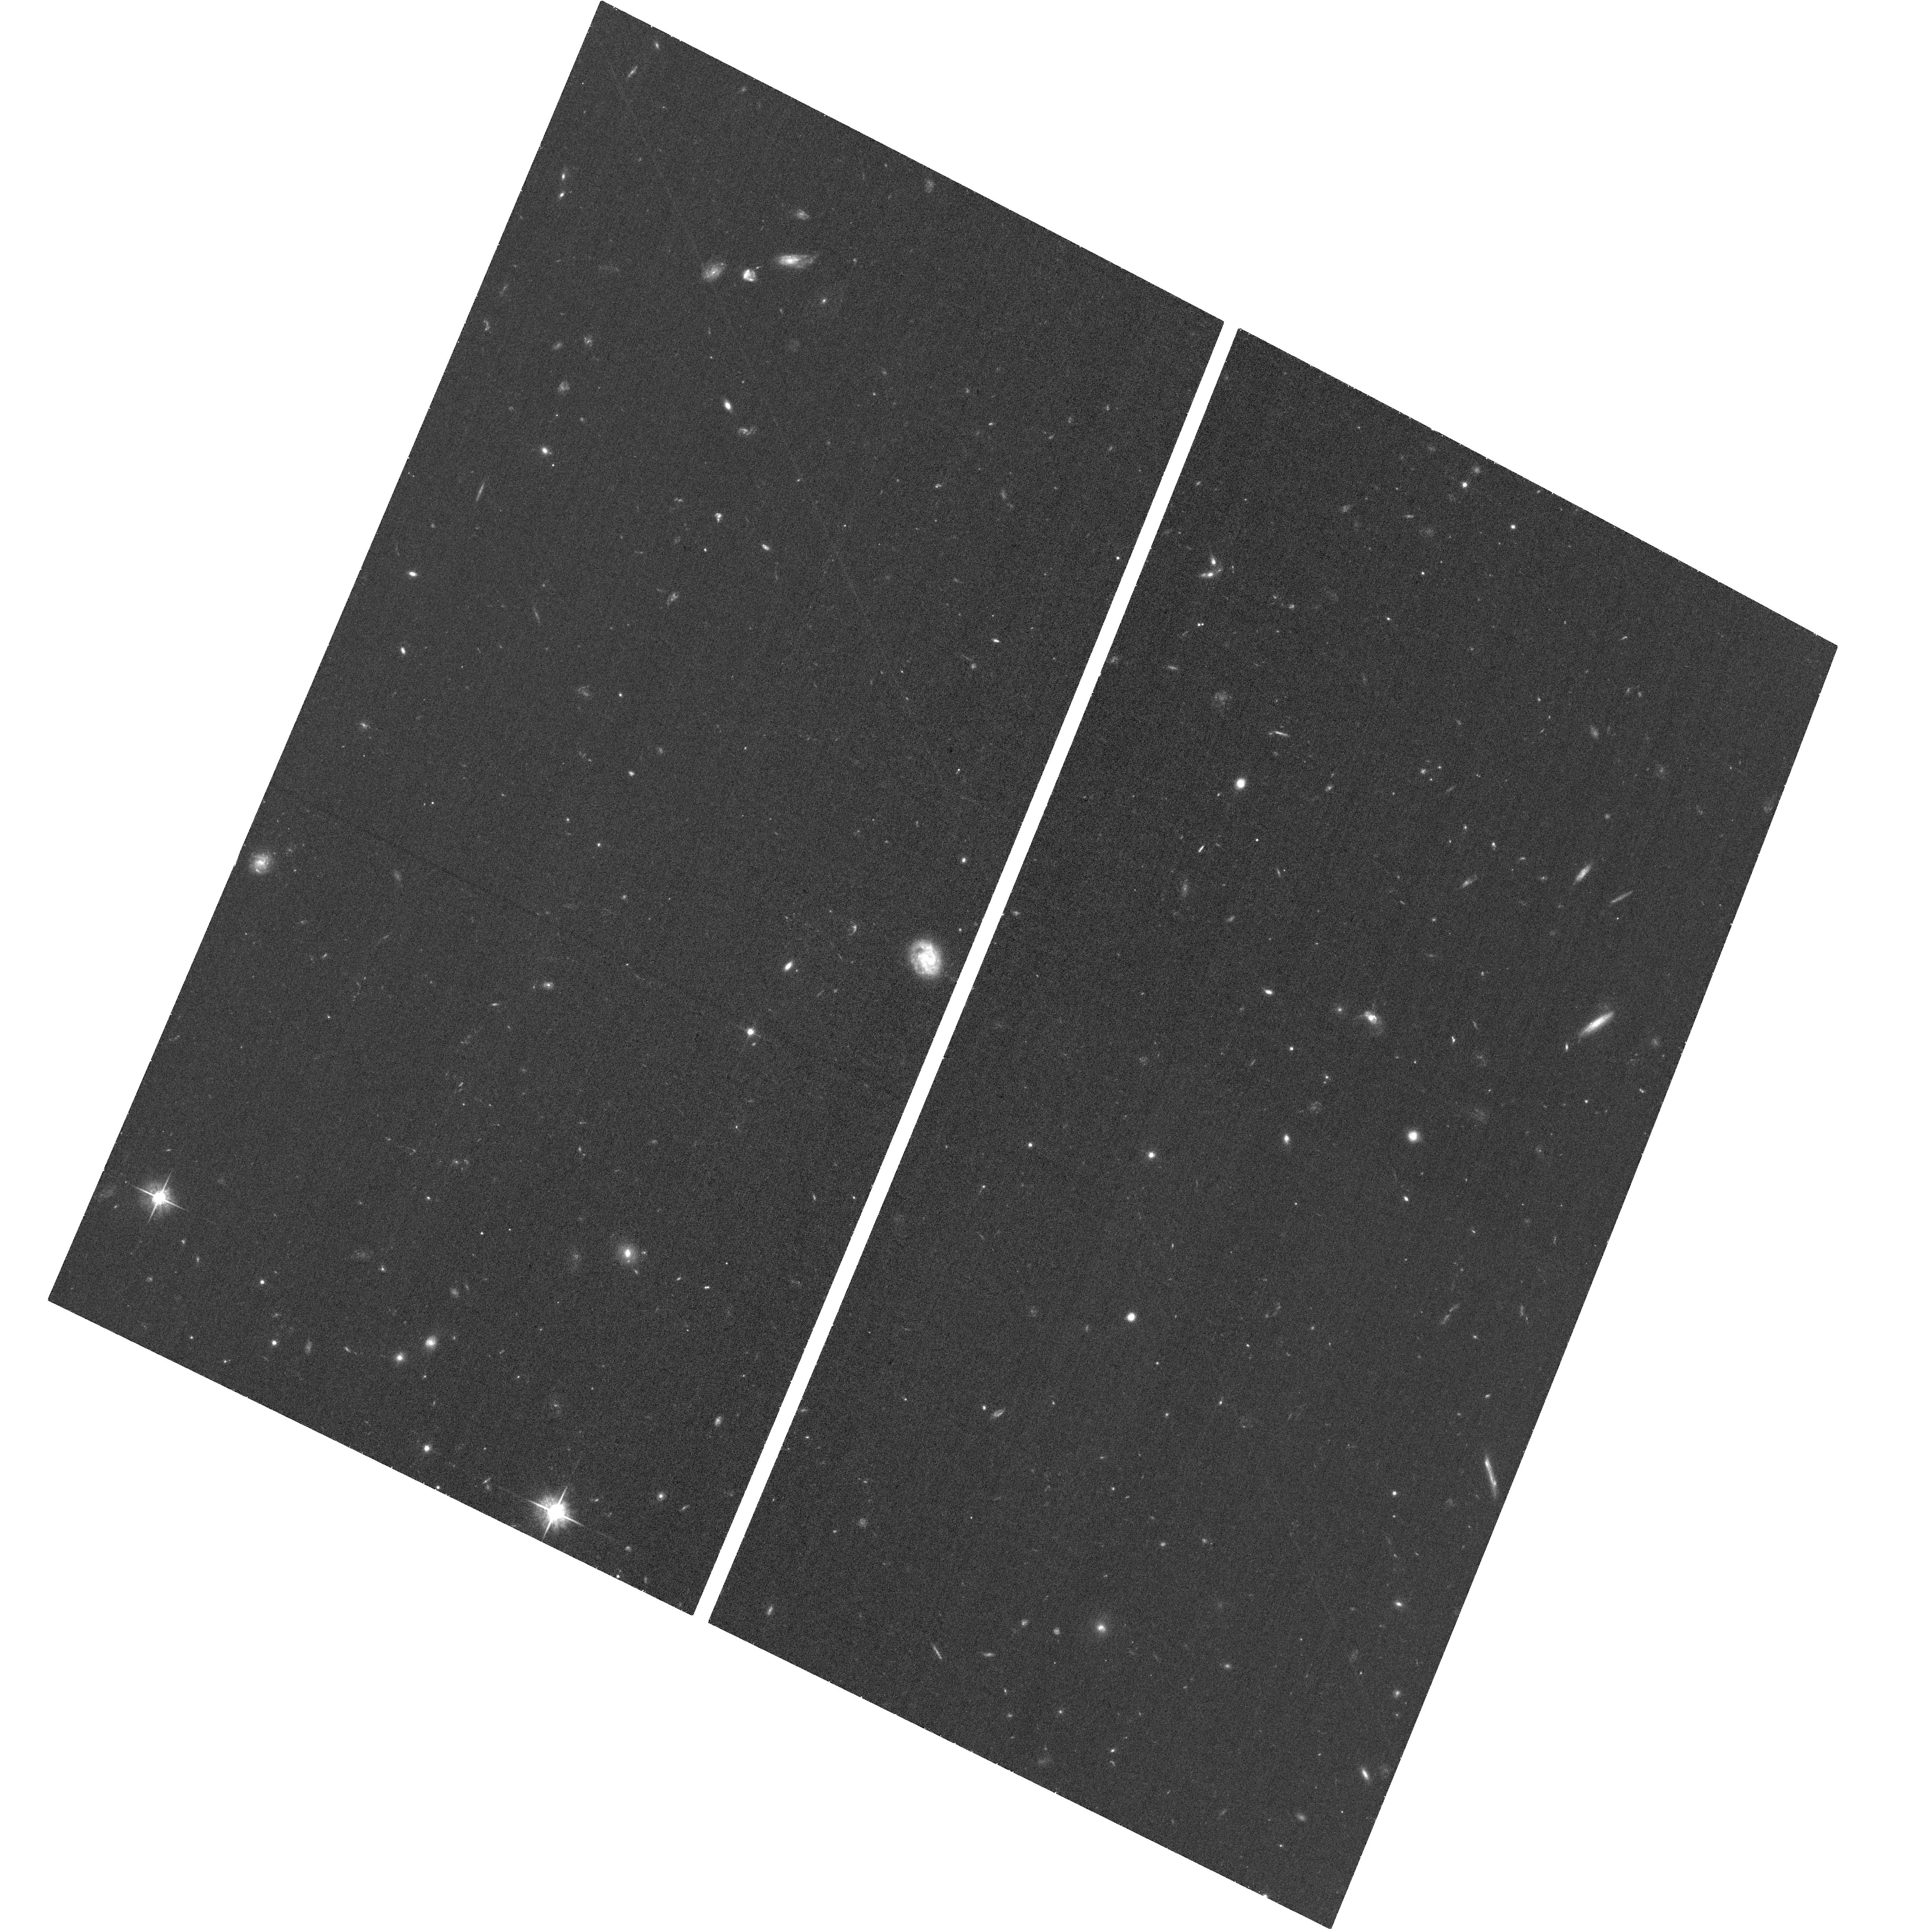
Target: GAIA16APD. Instrument: ACS/WFC. Filter: F625W. Exposure: 36 min. Observation ID: hst_15162_04_acs_wfc_f625w_jdkc04

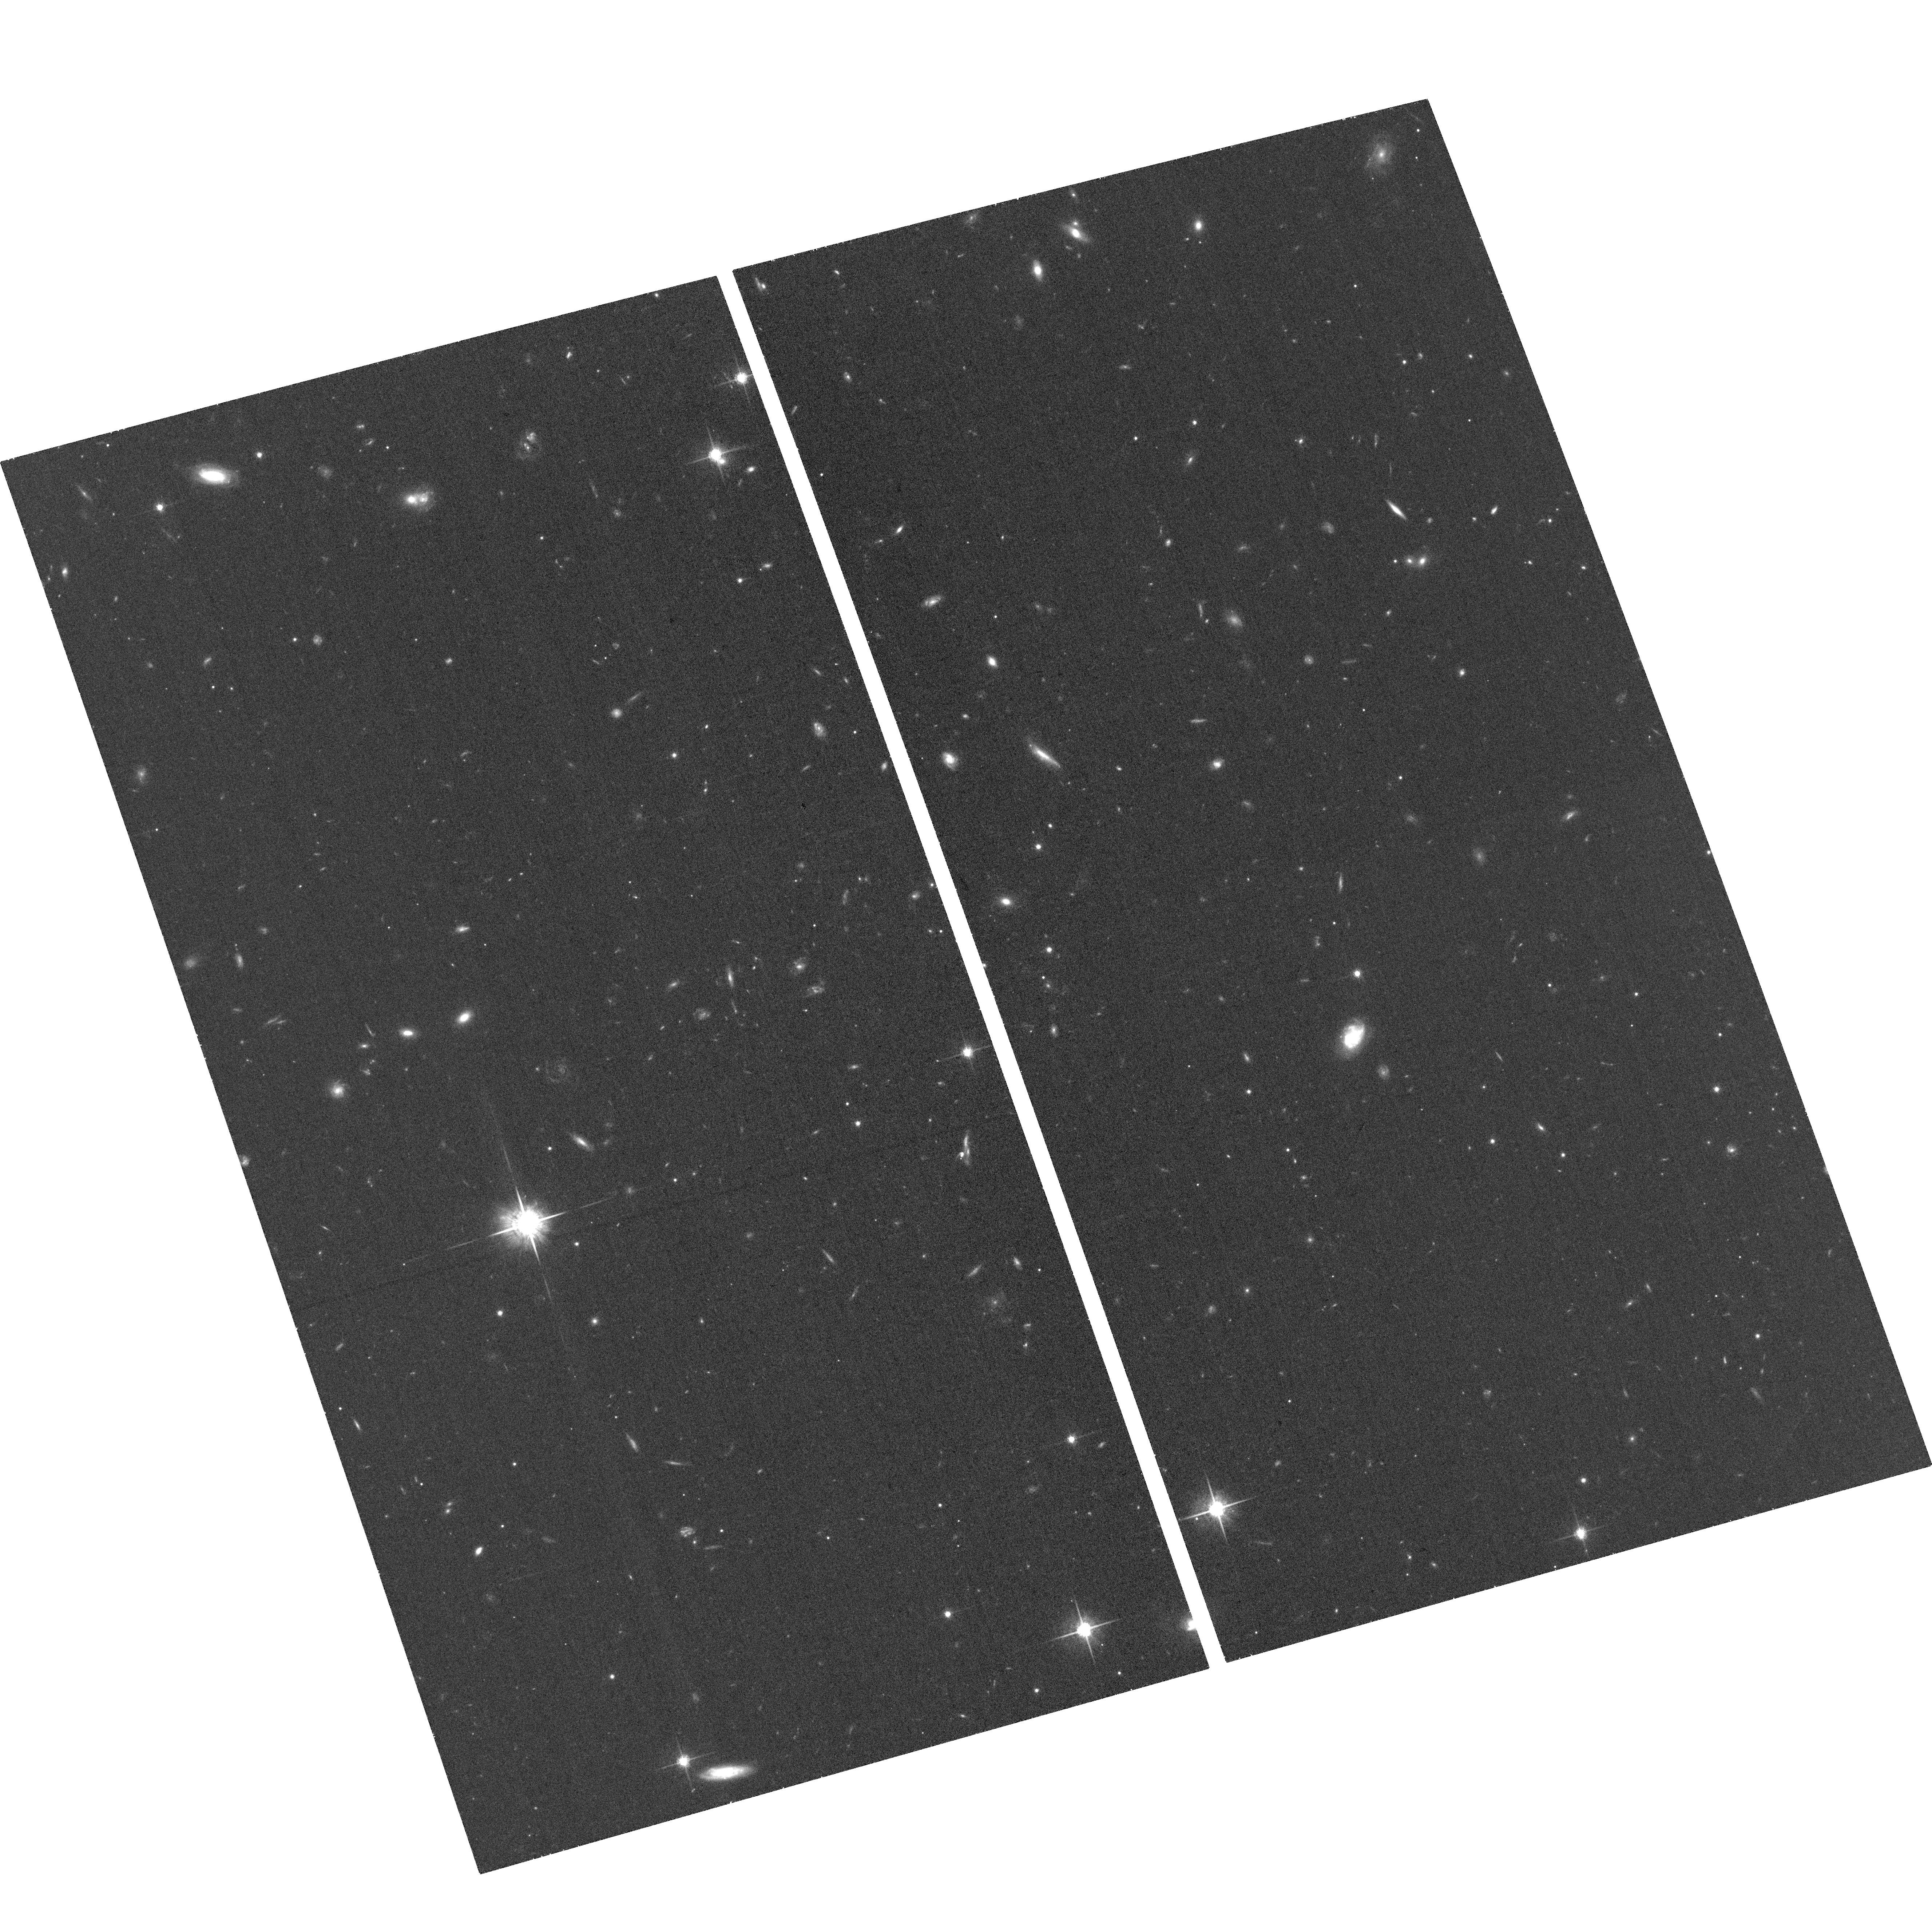
Target: PS16AQV. Instrument: ACS/WFC. Filter: F775W. Exposure: 36 min. Observation ID: hst_15162_06_acs_wfc_f775w_jdkc06

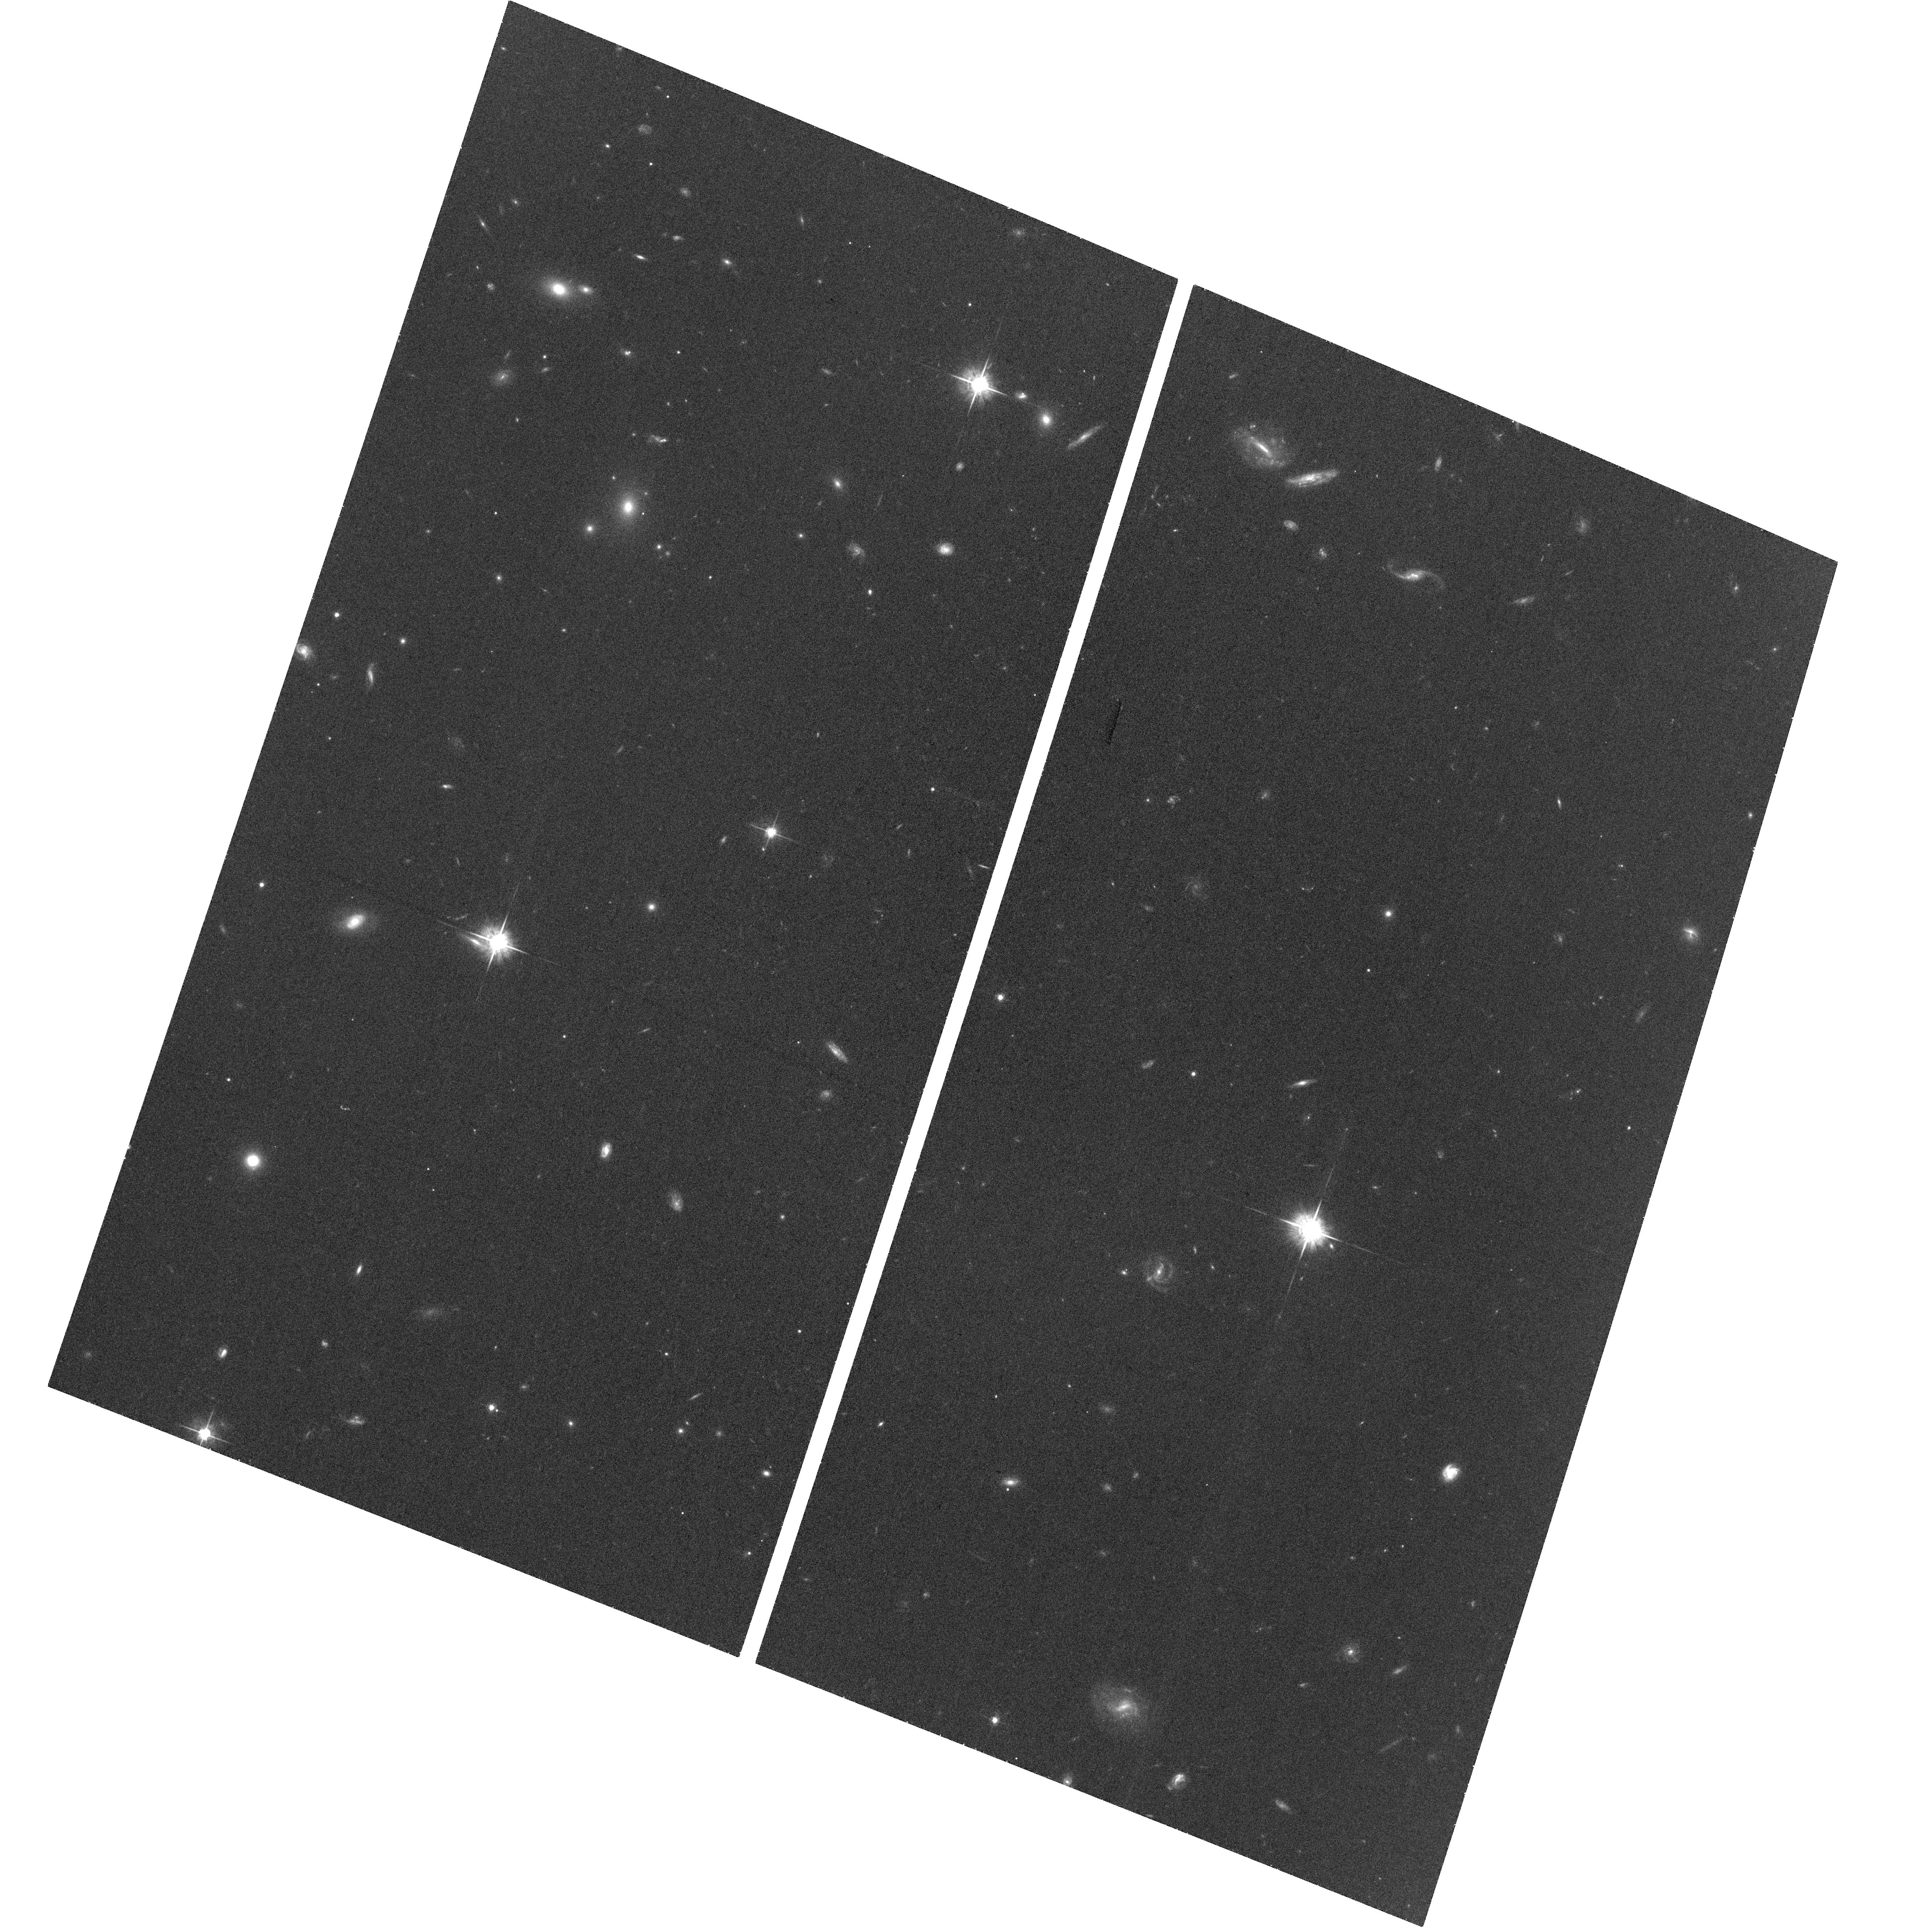
Target: PS16FGT. Instrument: ACS/WFC. Filter: F625W. Exposure: 36 min. Observation ID: hst_15162_05_acs_wfc_f625w_jdkc05

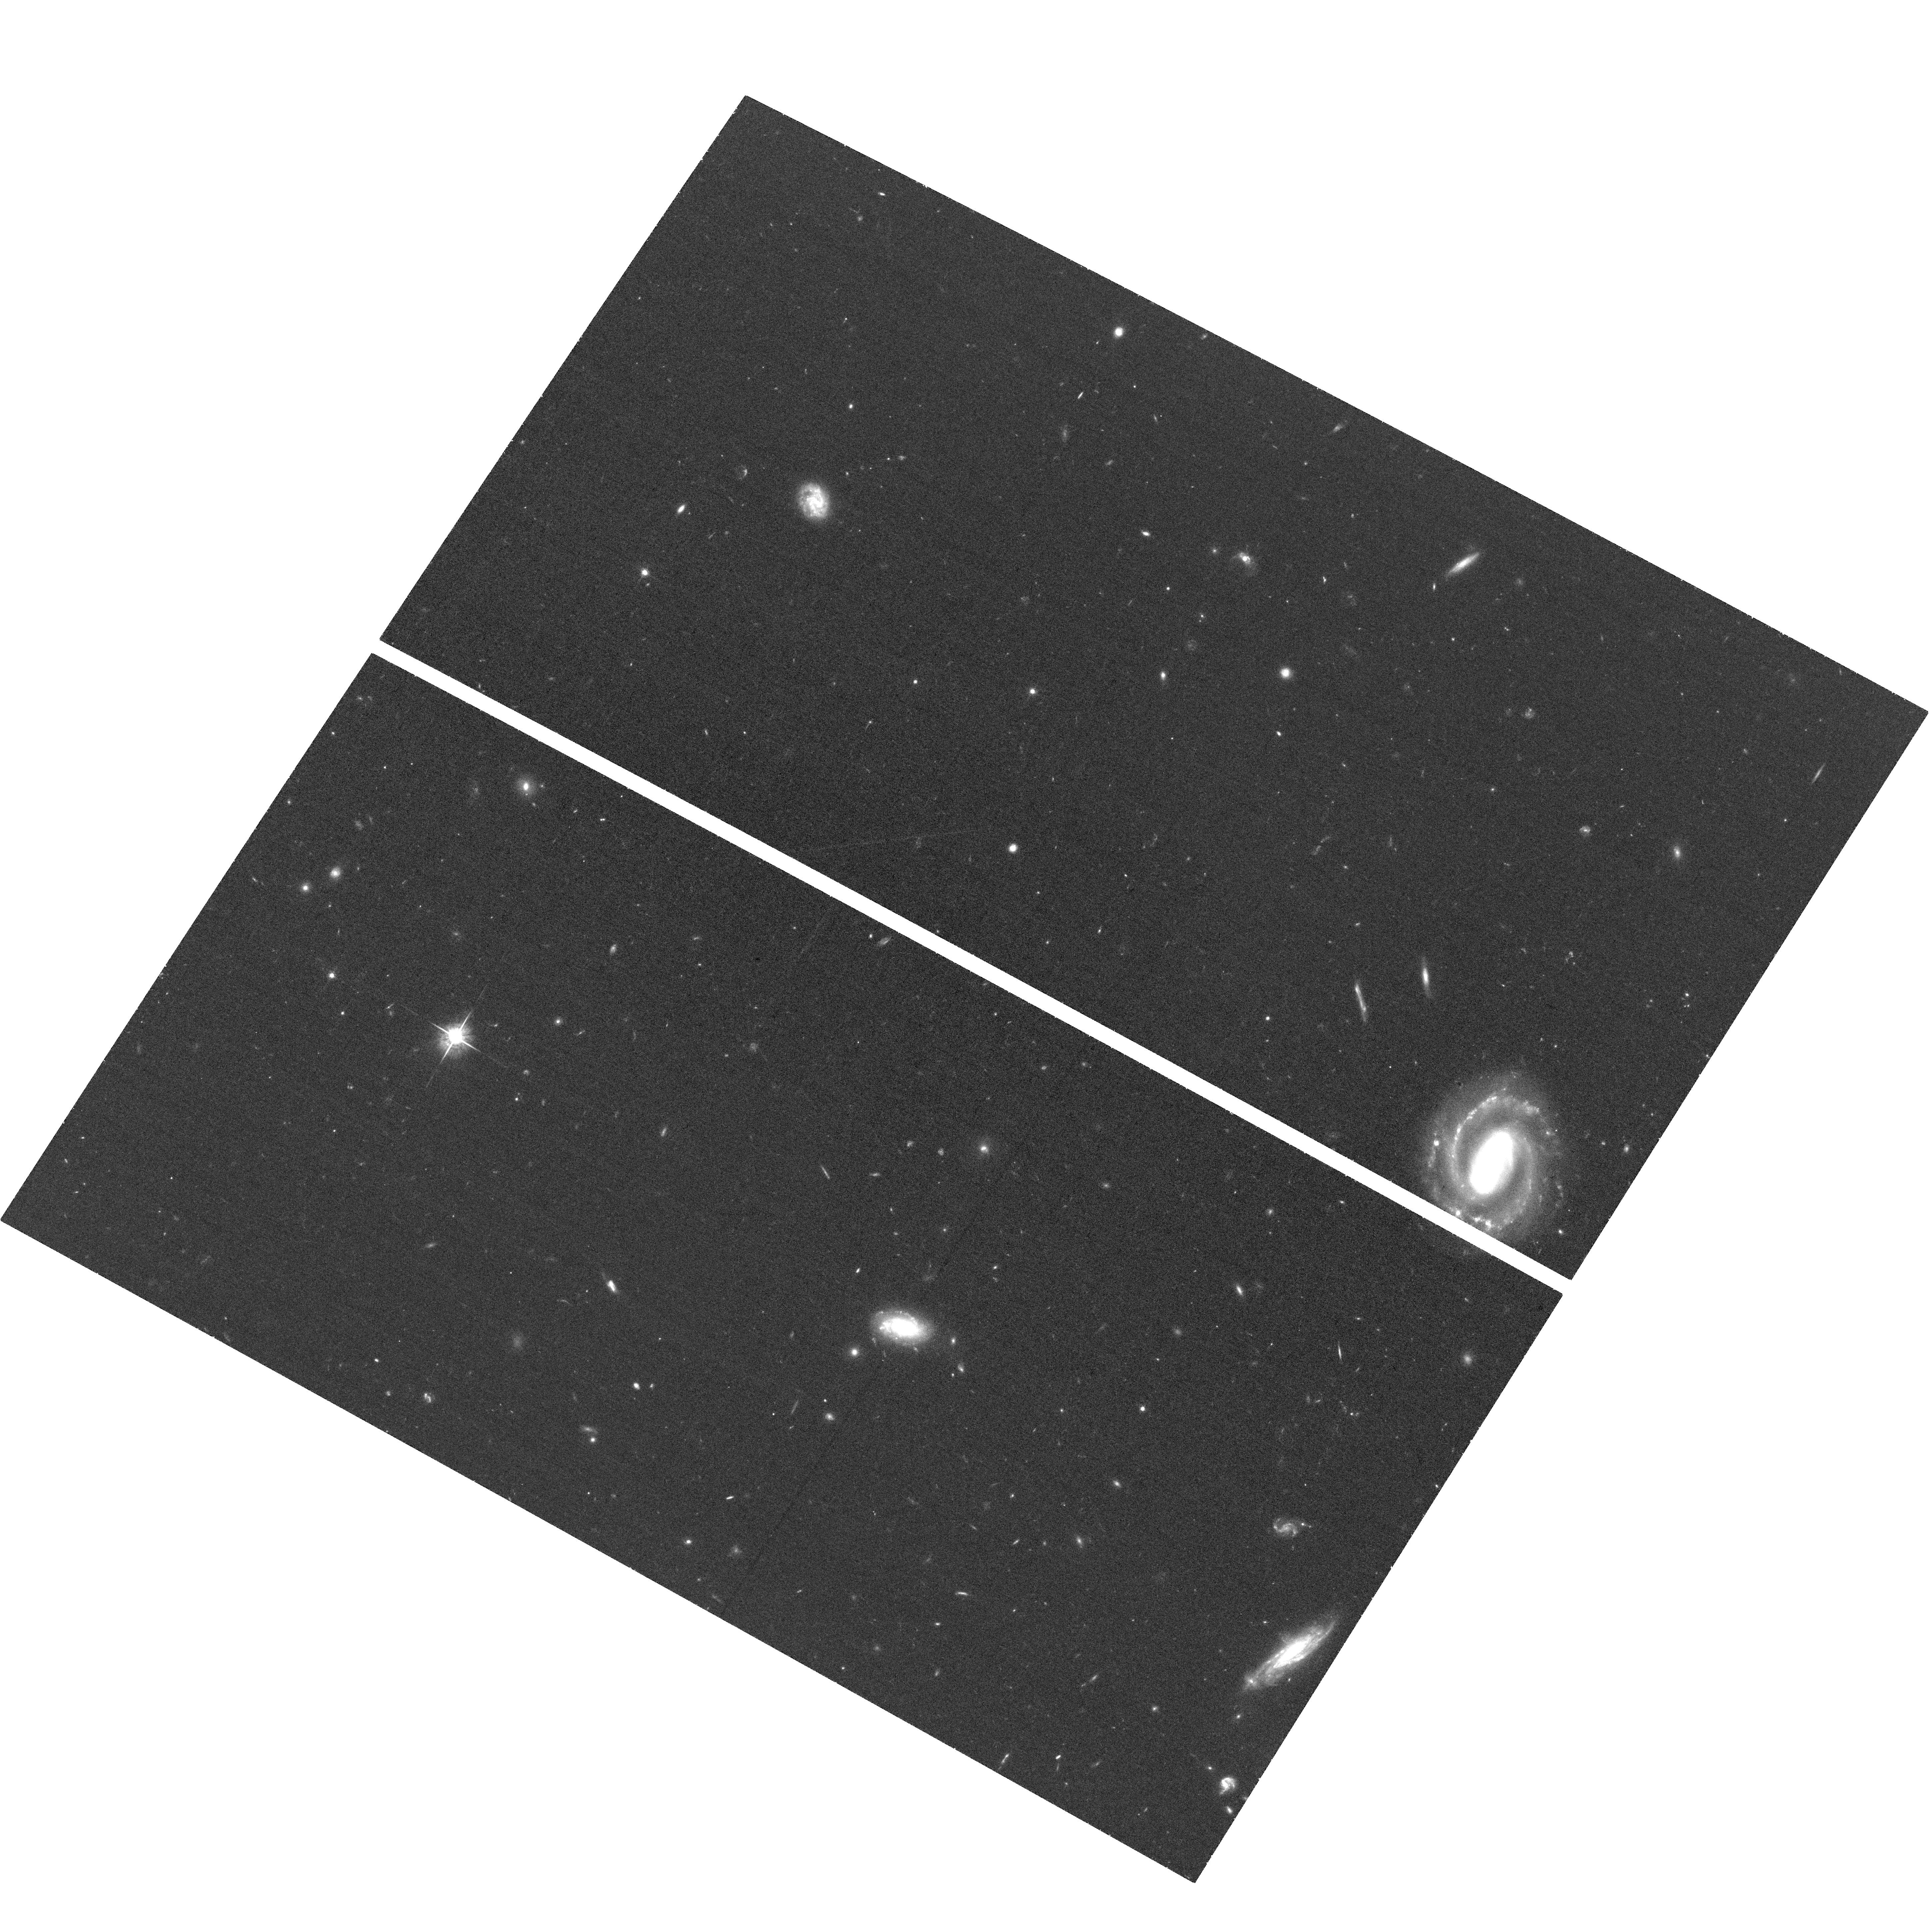
Target: GAIA16APD. Instrument: ACS/WFC. Filter: F625W. Exposure: 36 min. Observation ID: hst_15162_01_acs_wfc_f625w_jdkc01

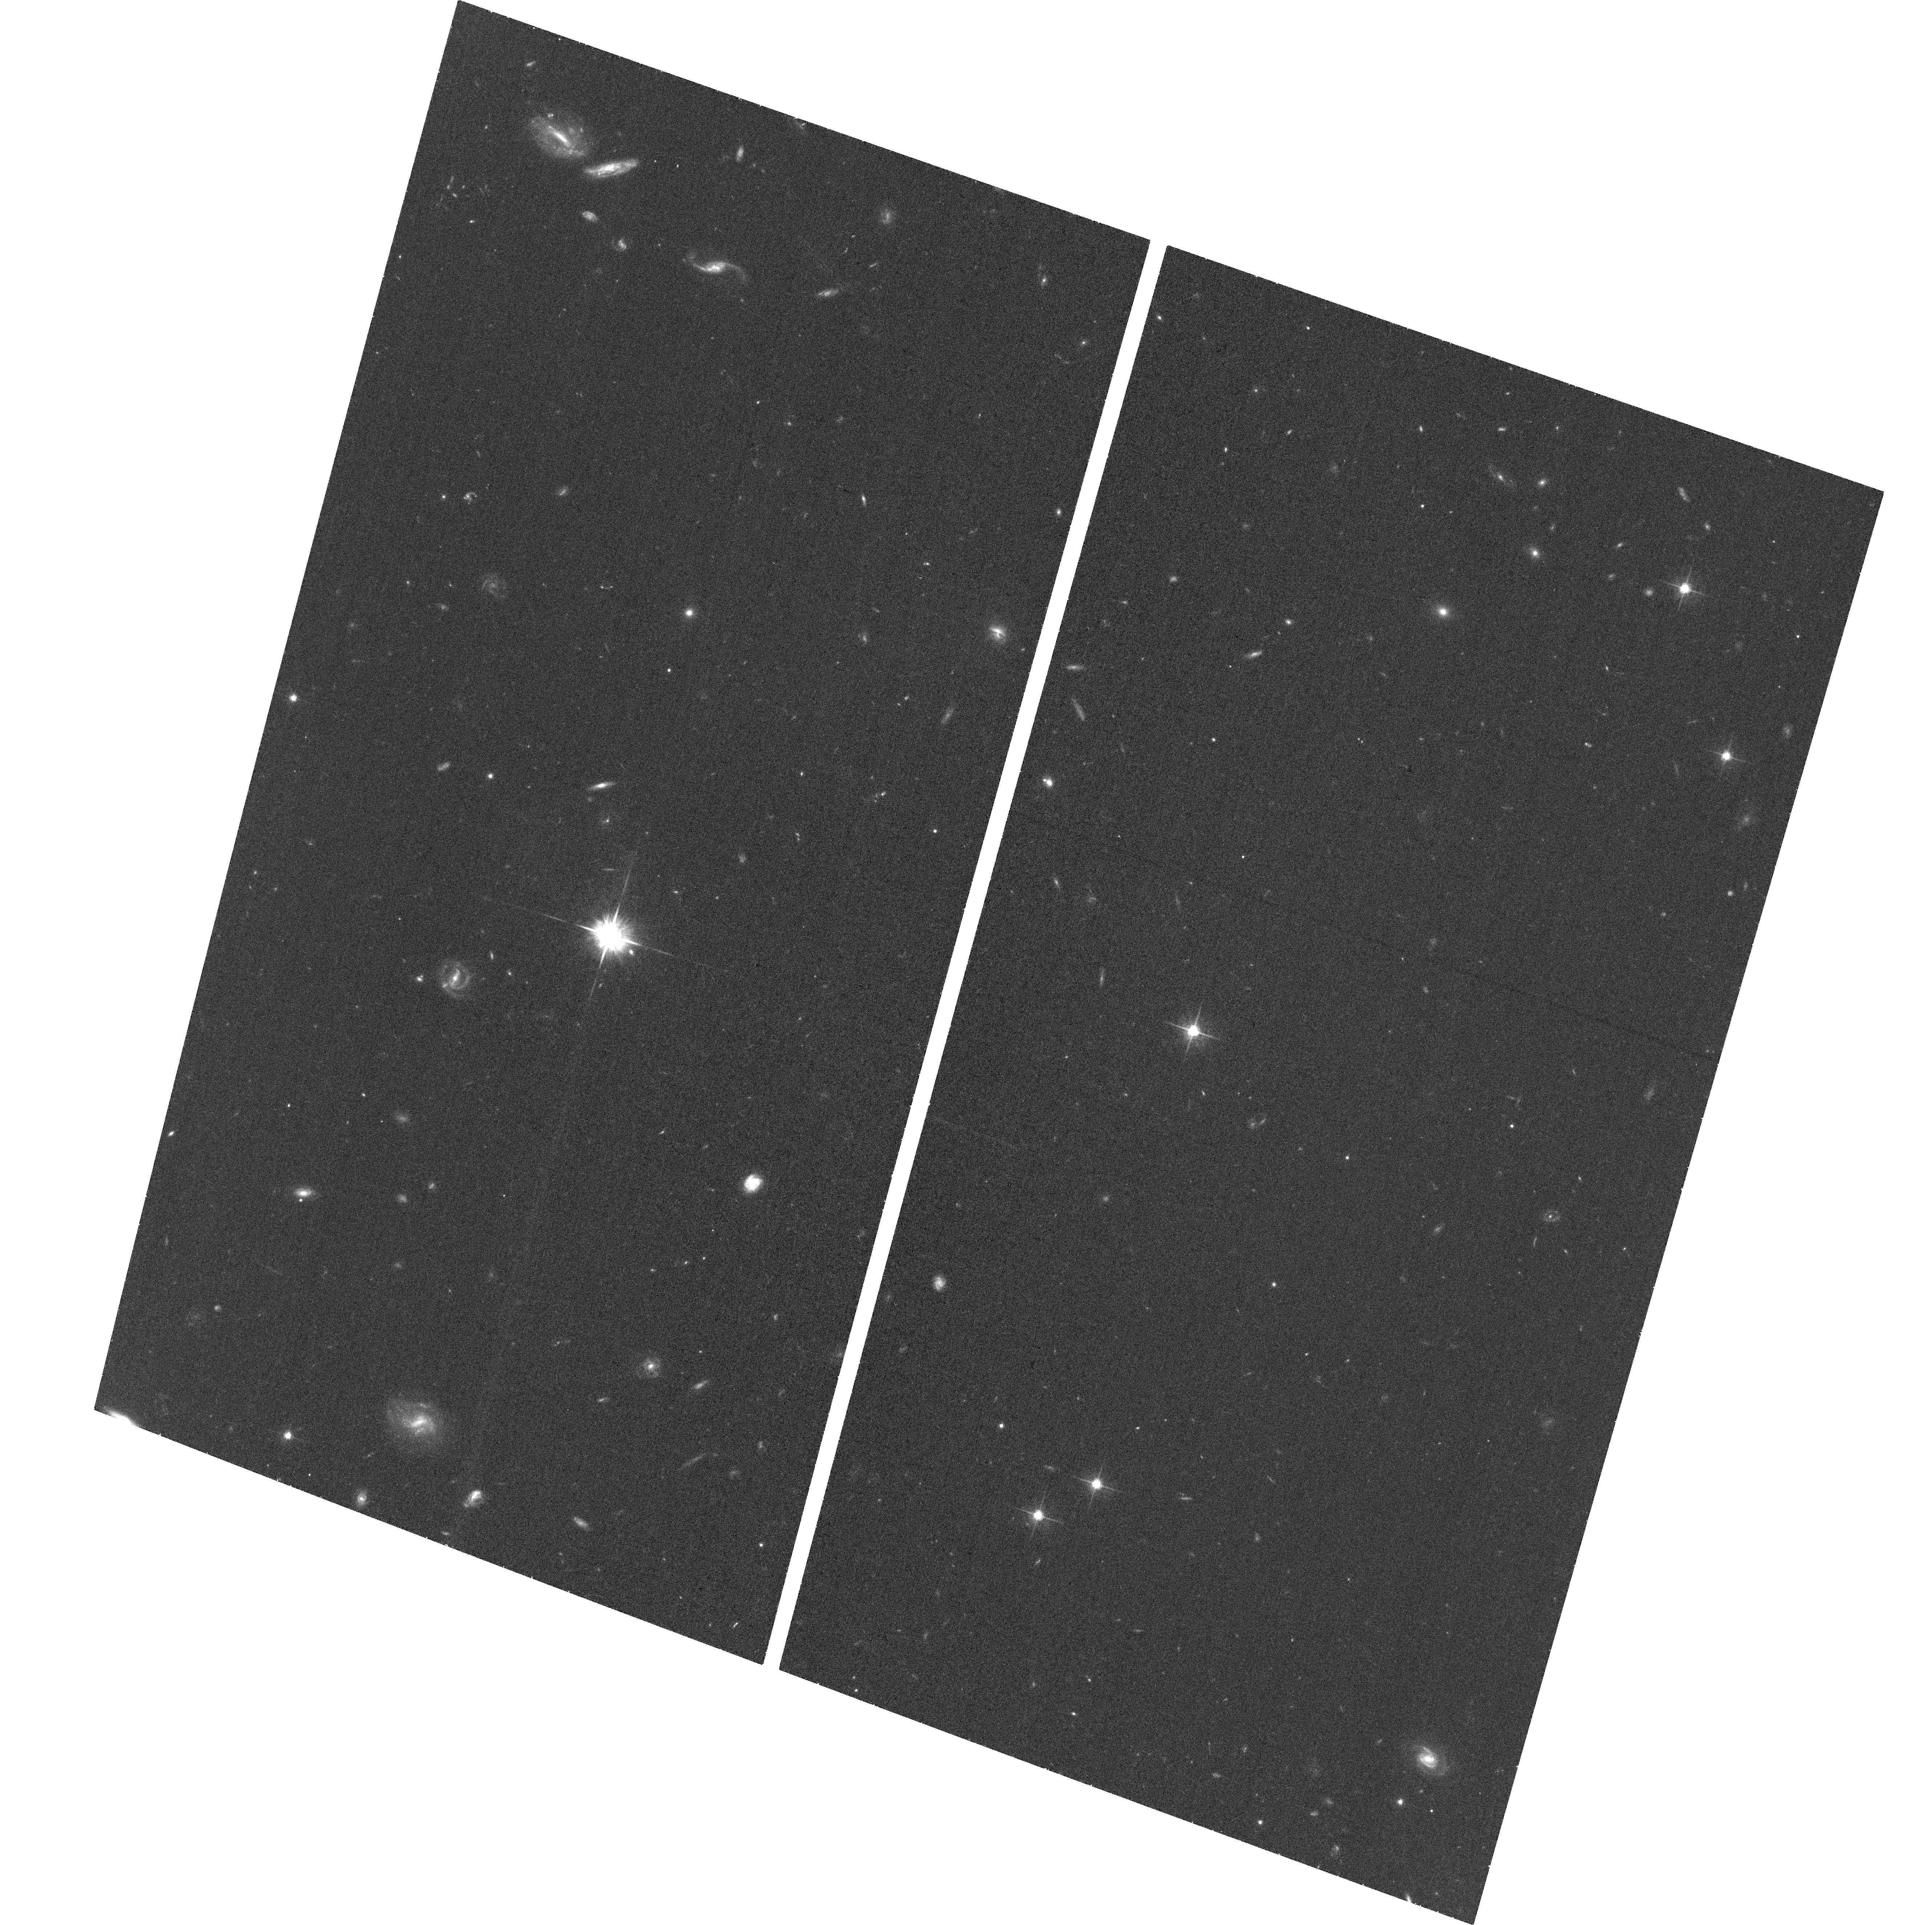
Target: PS16FGT. Instrument: ACS/WFC. Filter: F625W. Exposure: 36 min. Observation ID: hst_15162_02_acs_wfc_f625w_jdkc02

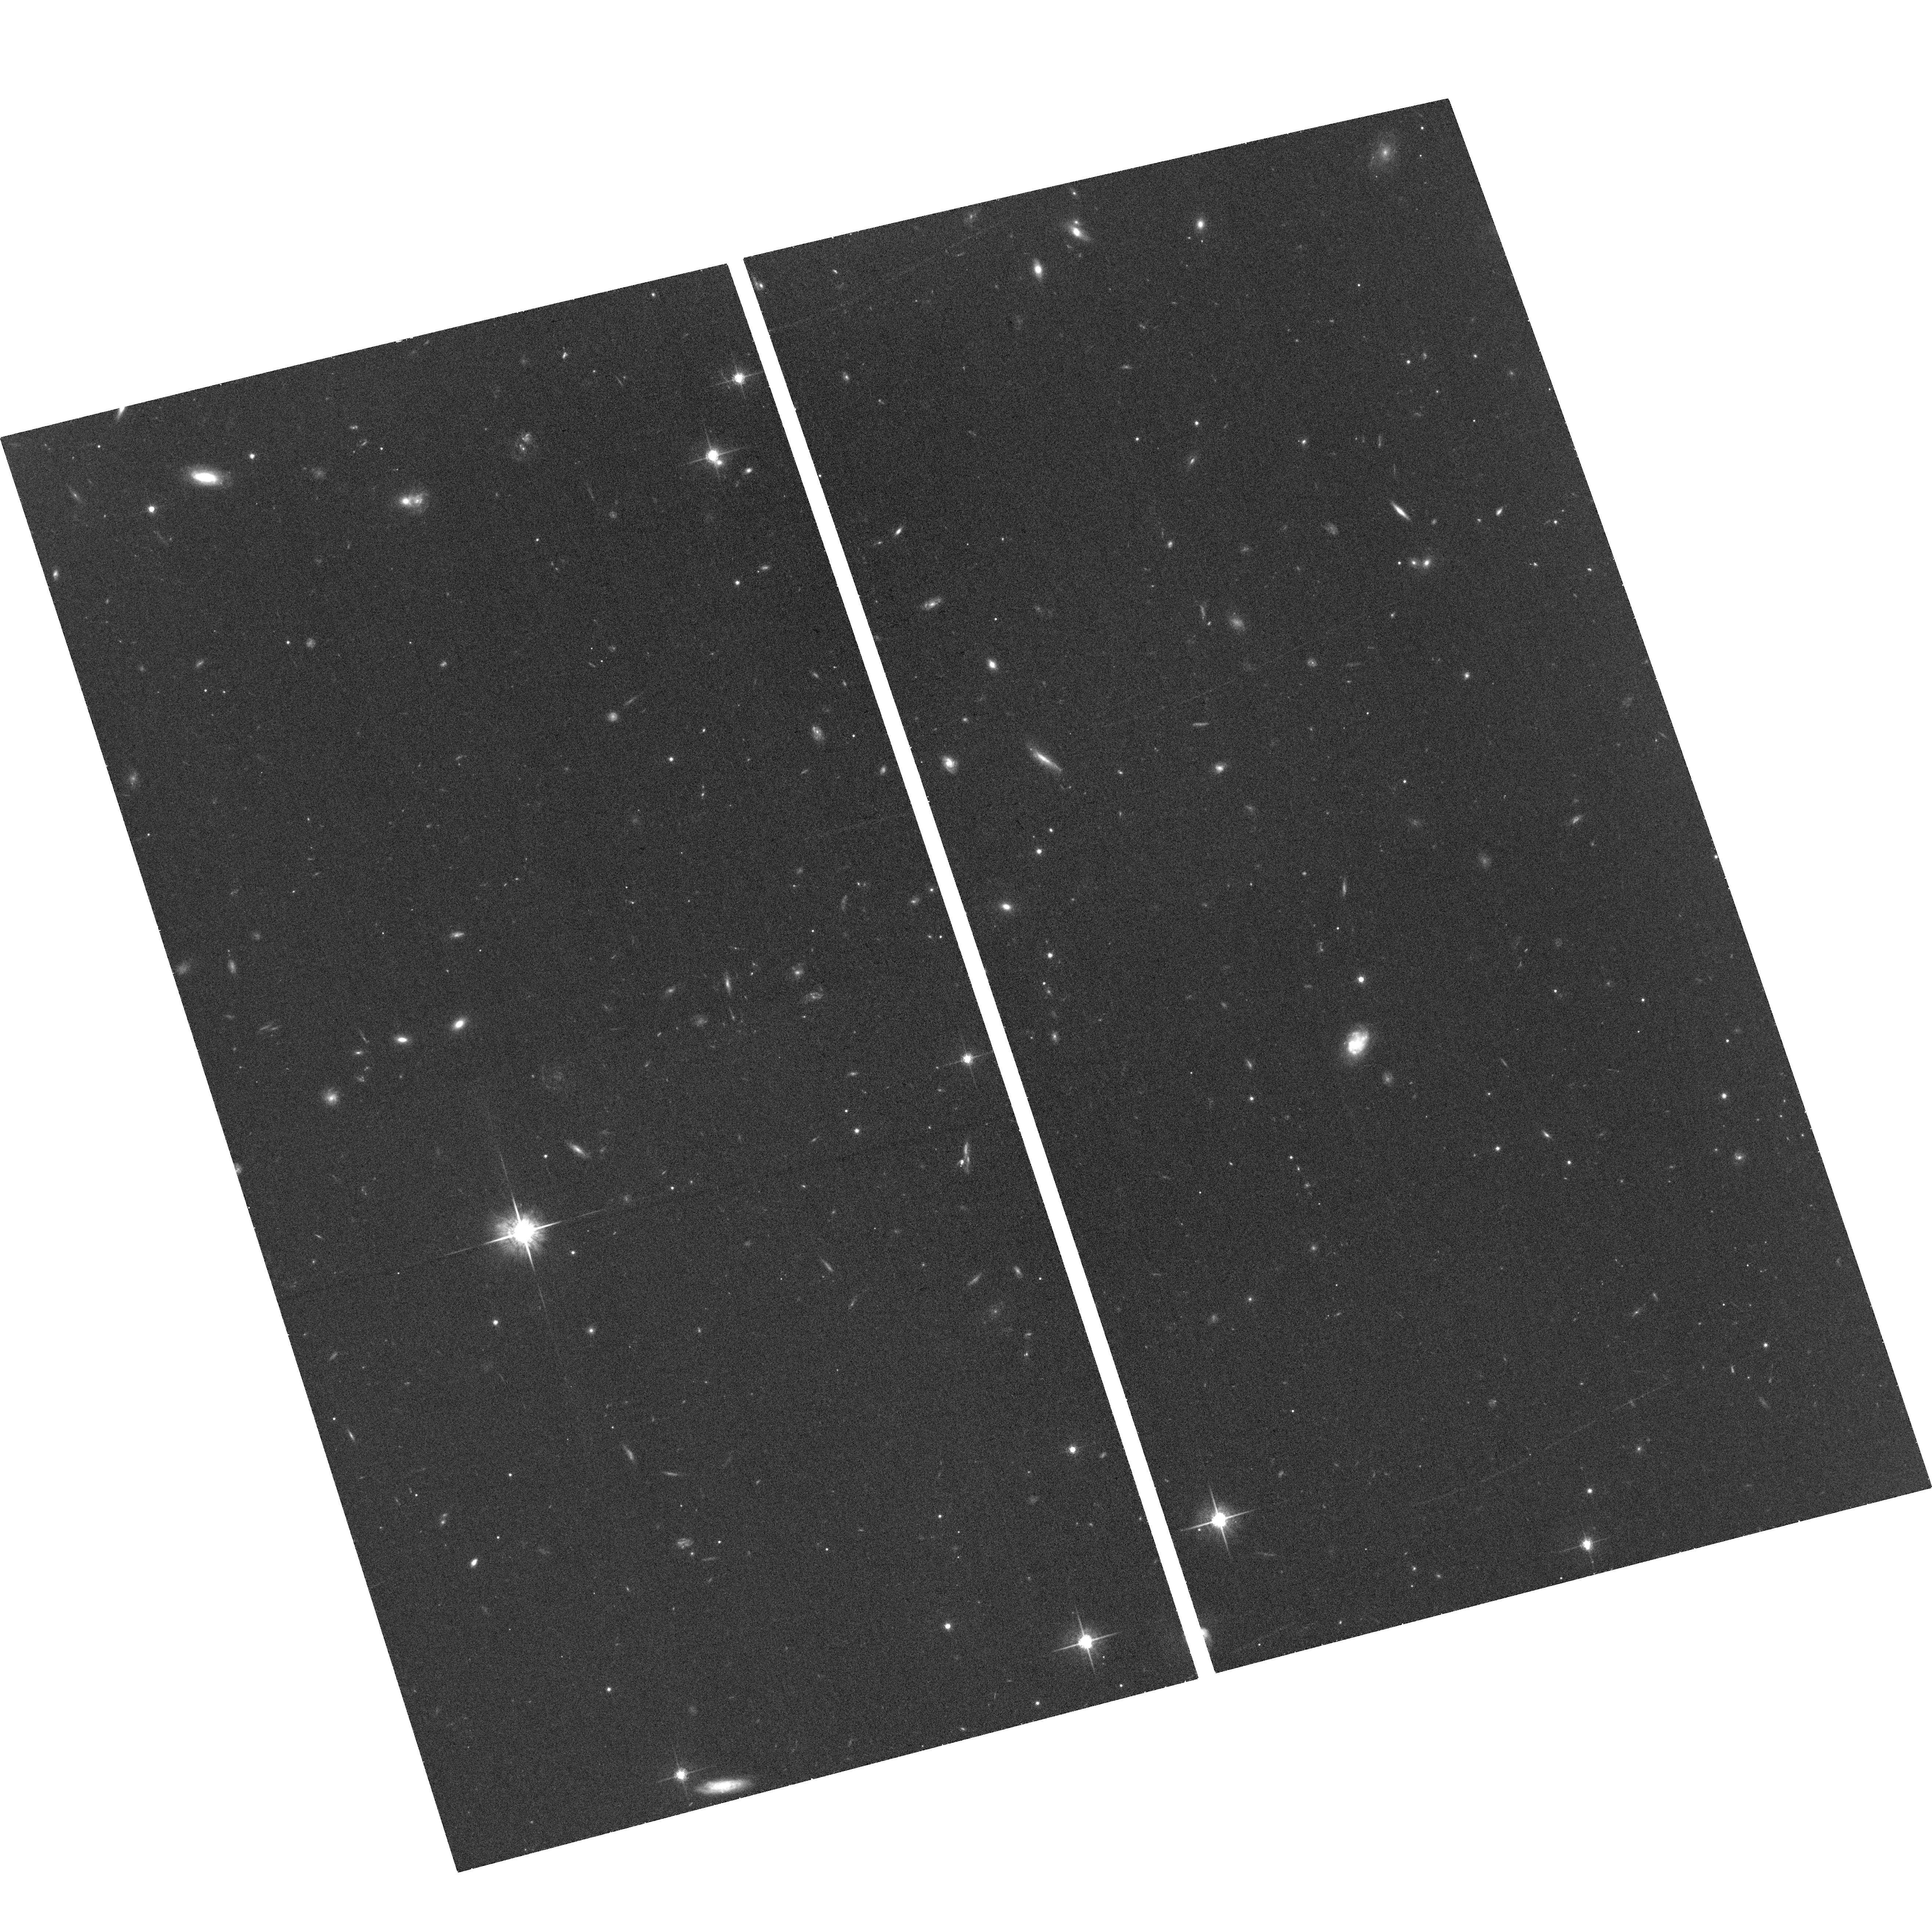
Target: PS16AQV. Instrument: ACS/WFC. Filter: F775W. Exposure: 36 min. Observation ID: hst_15162_03_acs_wfc_f775w_jdkc03

Constraining the Late-Time Light Curve Behavior of Three Diverse Superluminous Supernovae (PI: Blanchard, Peter)

The current generation of untargeted optical time-domain surveys have led to the discovery of rare and extreme transients such as superluminous supernovae (SLSNe). The mechanism that powers the hydrogen-poor Type I SLSNe remains elusive, though models such as a magnetar central engine and interaction with a hydrogen-poor circumstellar medium are both major contenders. One of the most promising observational methods available to test these models is to track the light curve evolution to very late times where model predictions diverge. We propose to obtain ACS/WFC imaging of three Type I SLSNe (PS16aqv, PS16fgt, and Gaia16apd) at greater than 500 rest-frame days after peak brightness when only HST provides the required sensitivity. These events span the diversity of decline timescales and colors exhibited by Type I SLSNe and will allow us to compare the late-time evolution of a diverse sample of events among themselves and with model predictions. These HST observation will be the latest ever of Type I SLSNe and will help to address important questions regarding their power source and diversity.